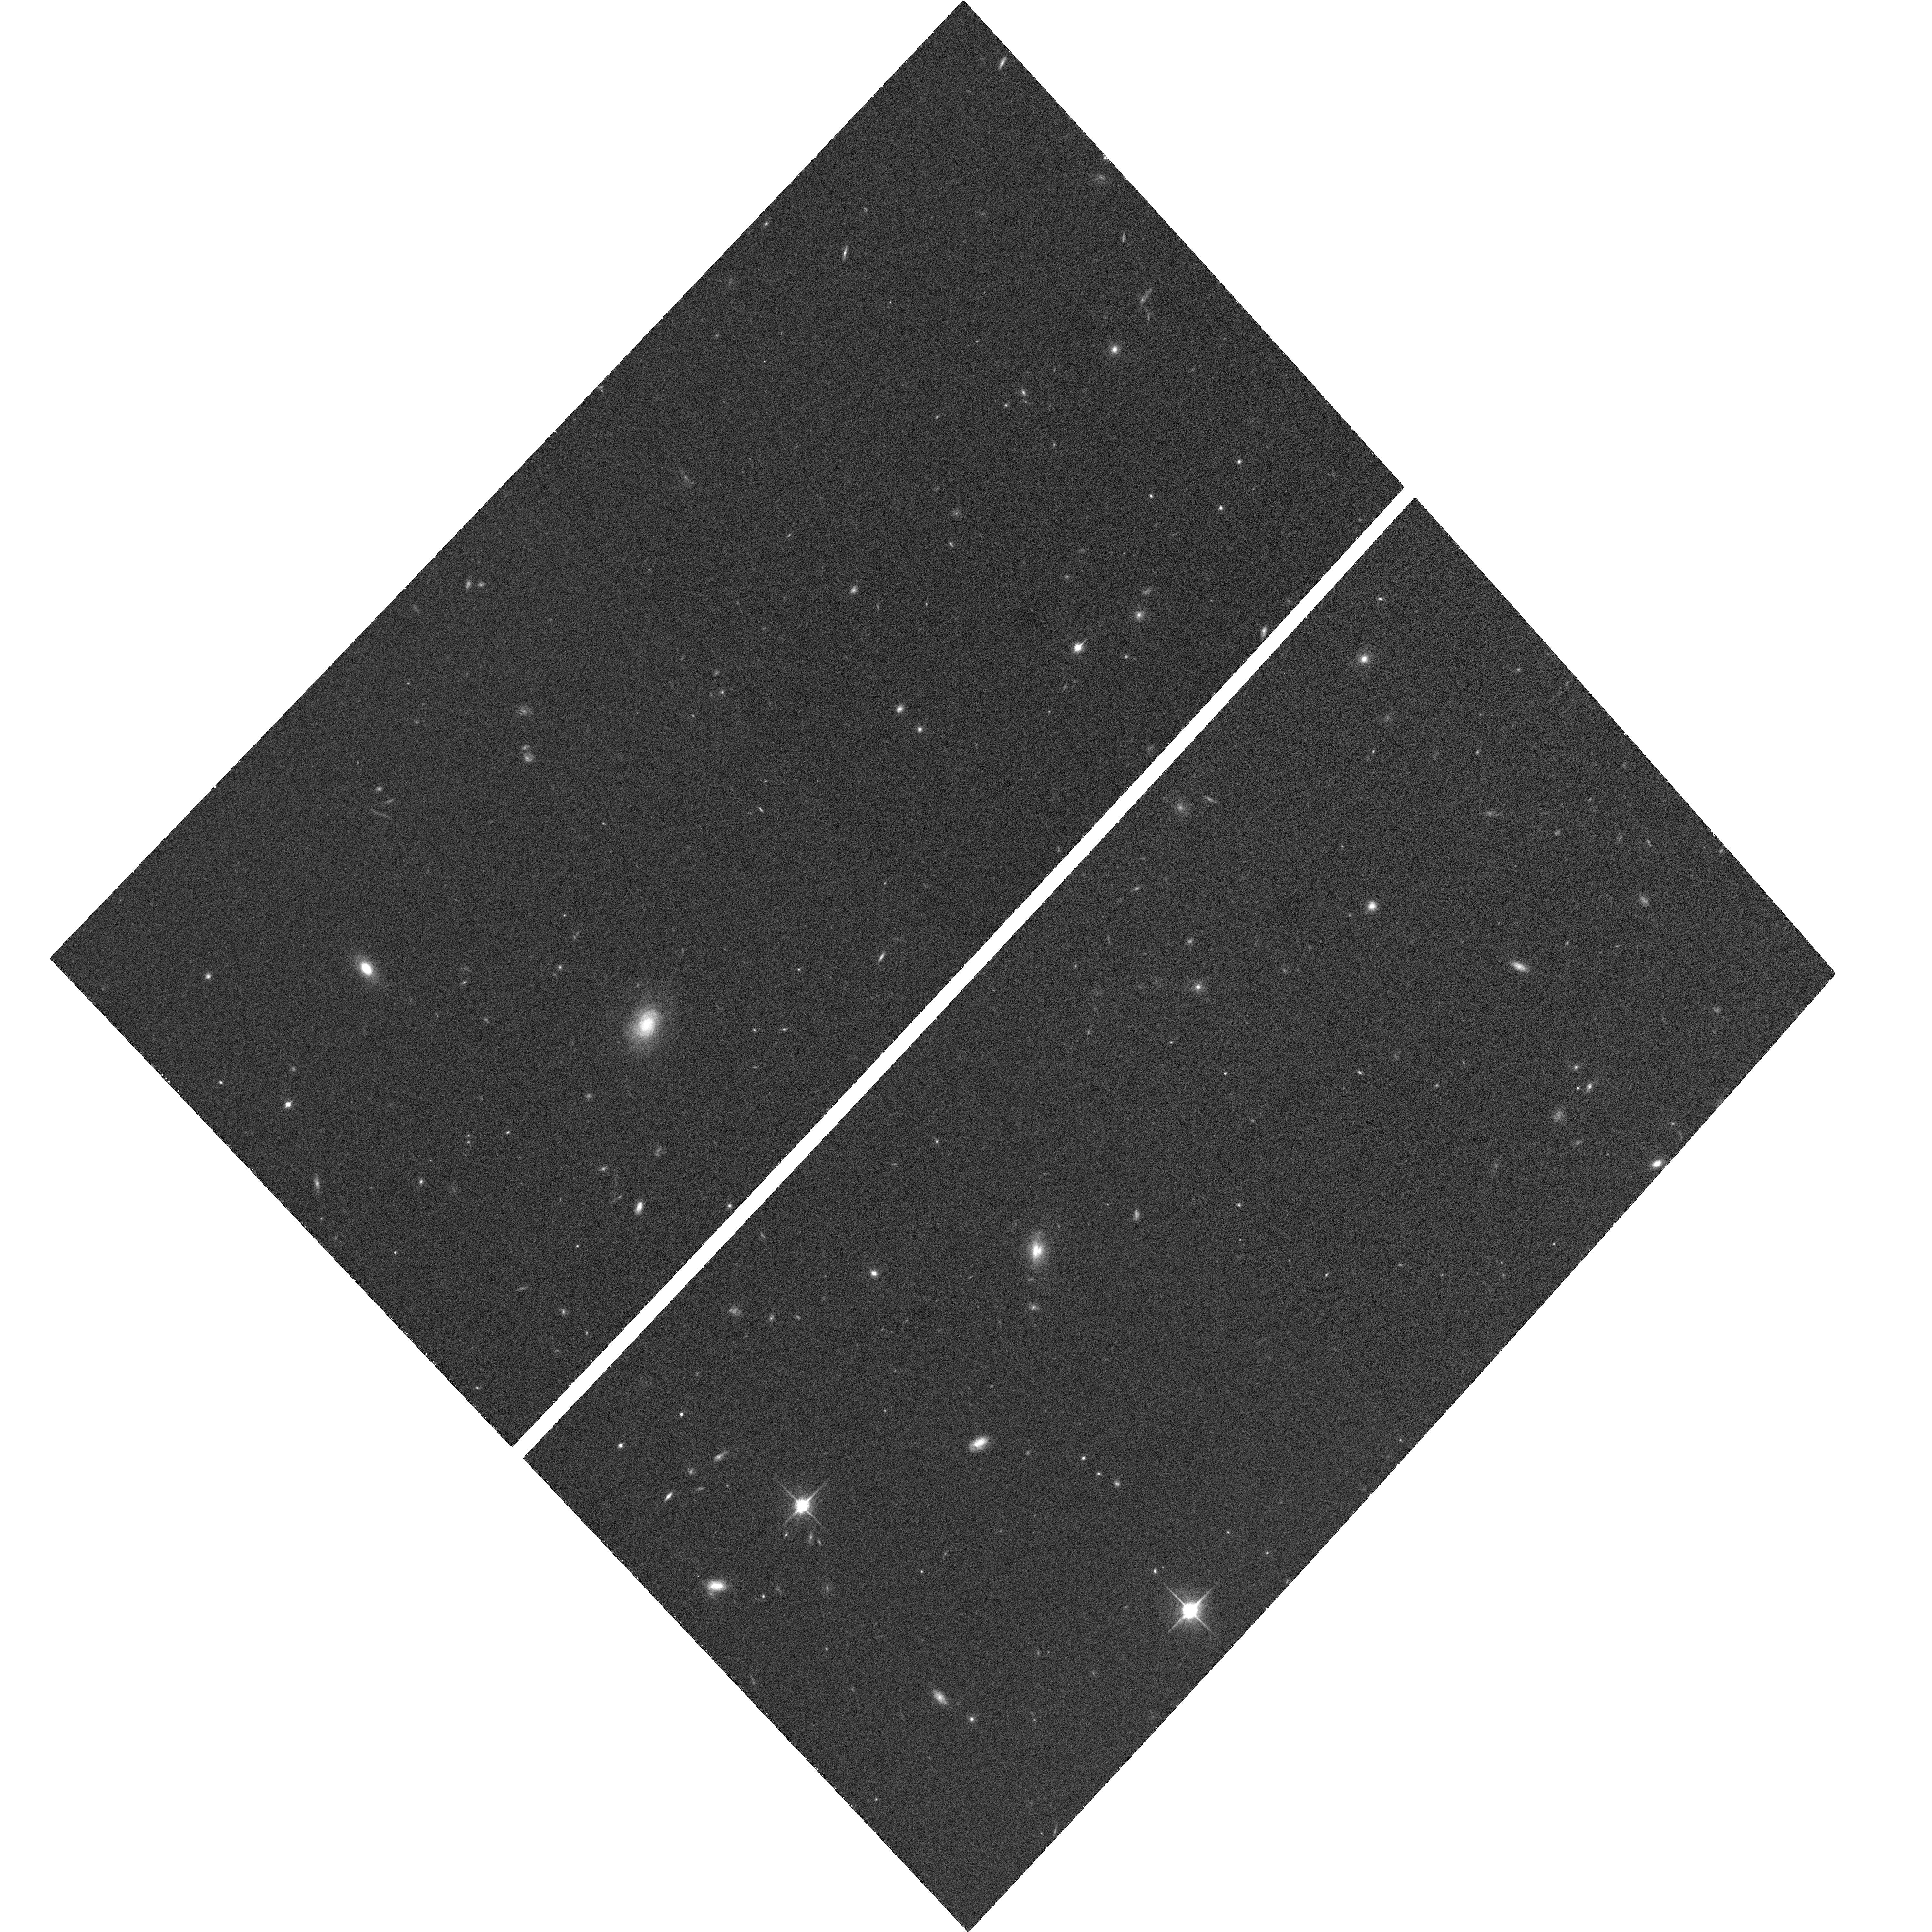
Target: HDF-NORTH-GOODS-TILE-NORM-14
Instrument: ACS/WFC
Filter: F850LP
Exposure: 26 min
Observation ID: hst_10339_de_acs_wfc_f850lp_j91wde

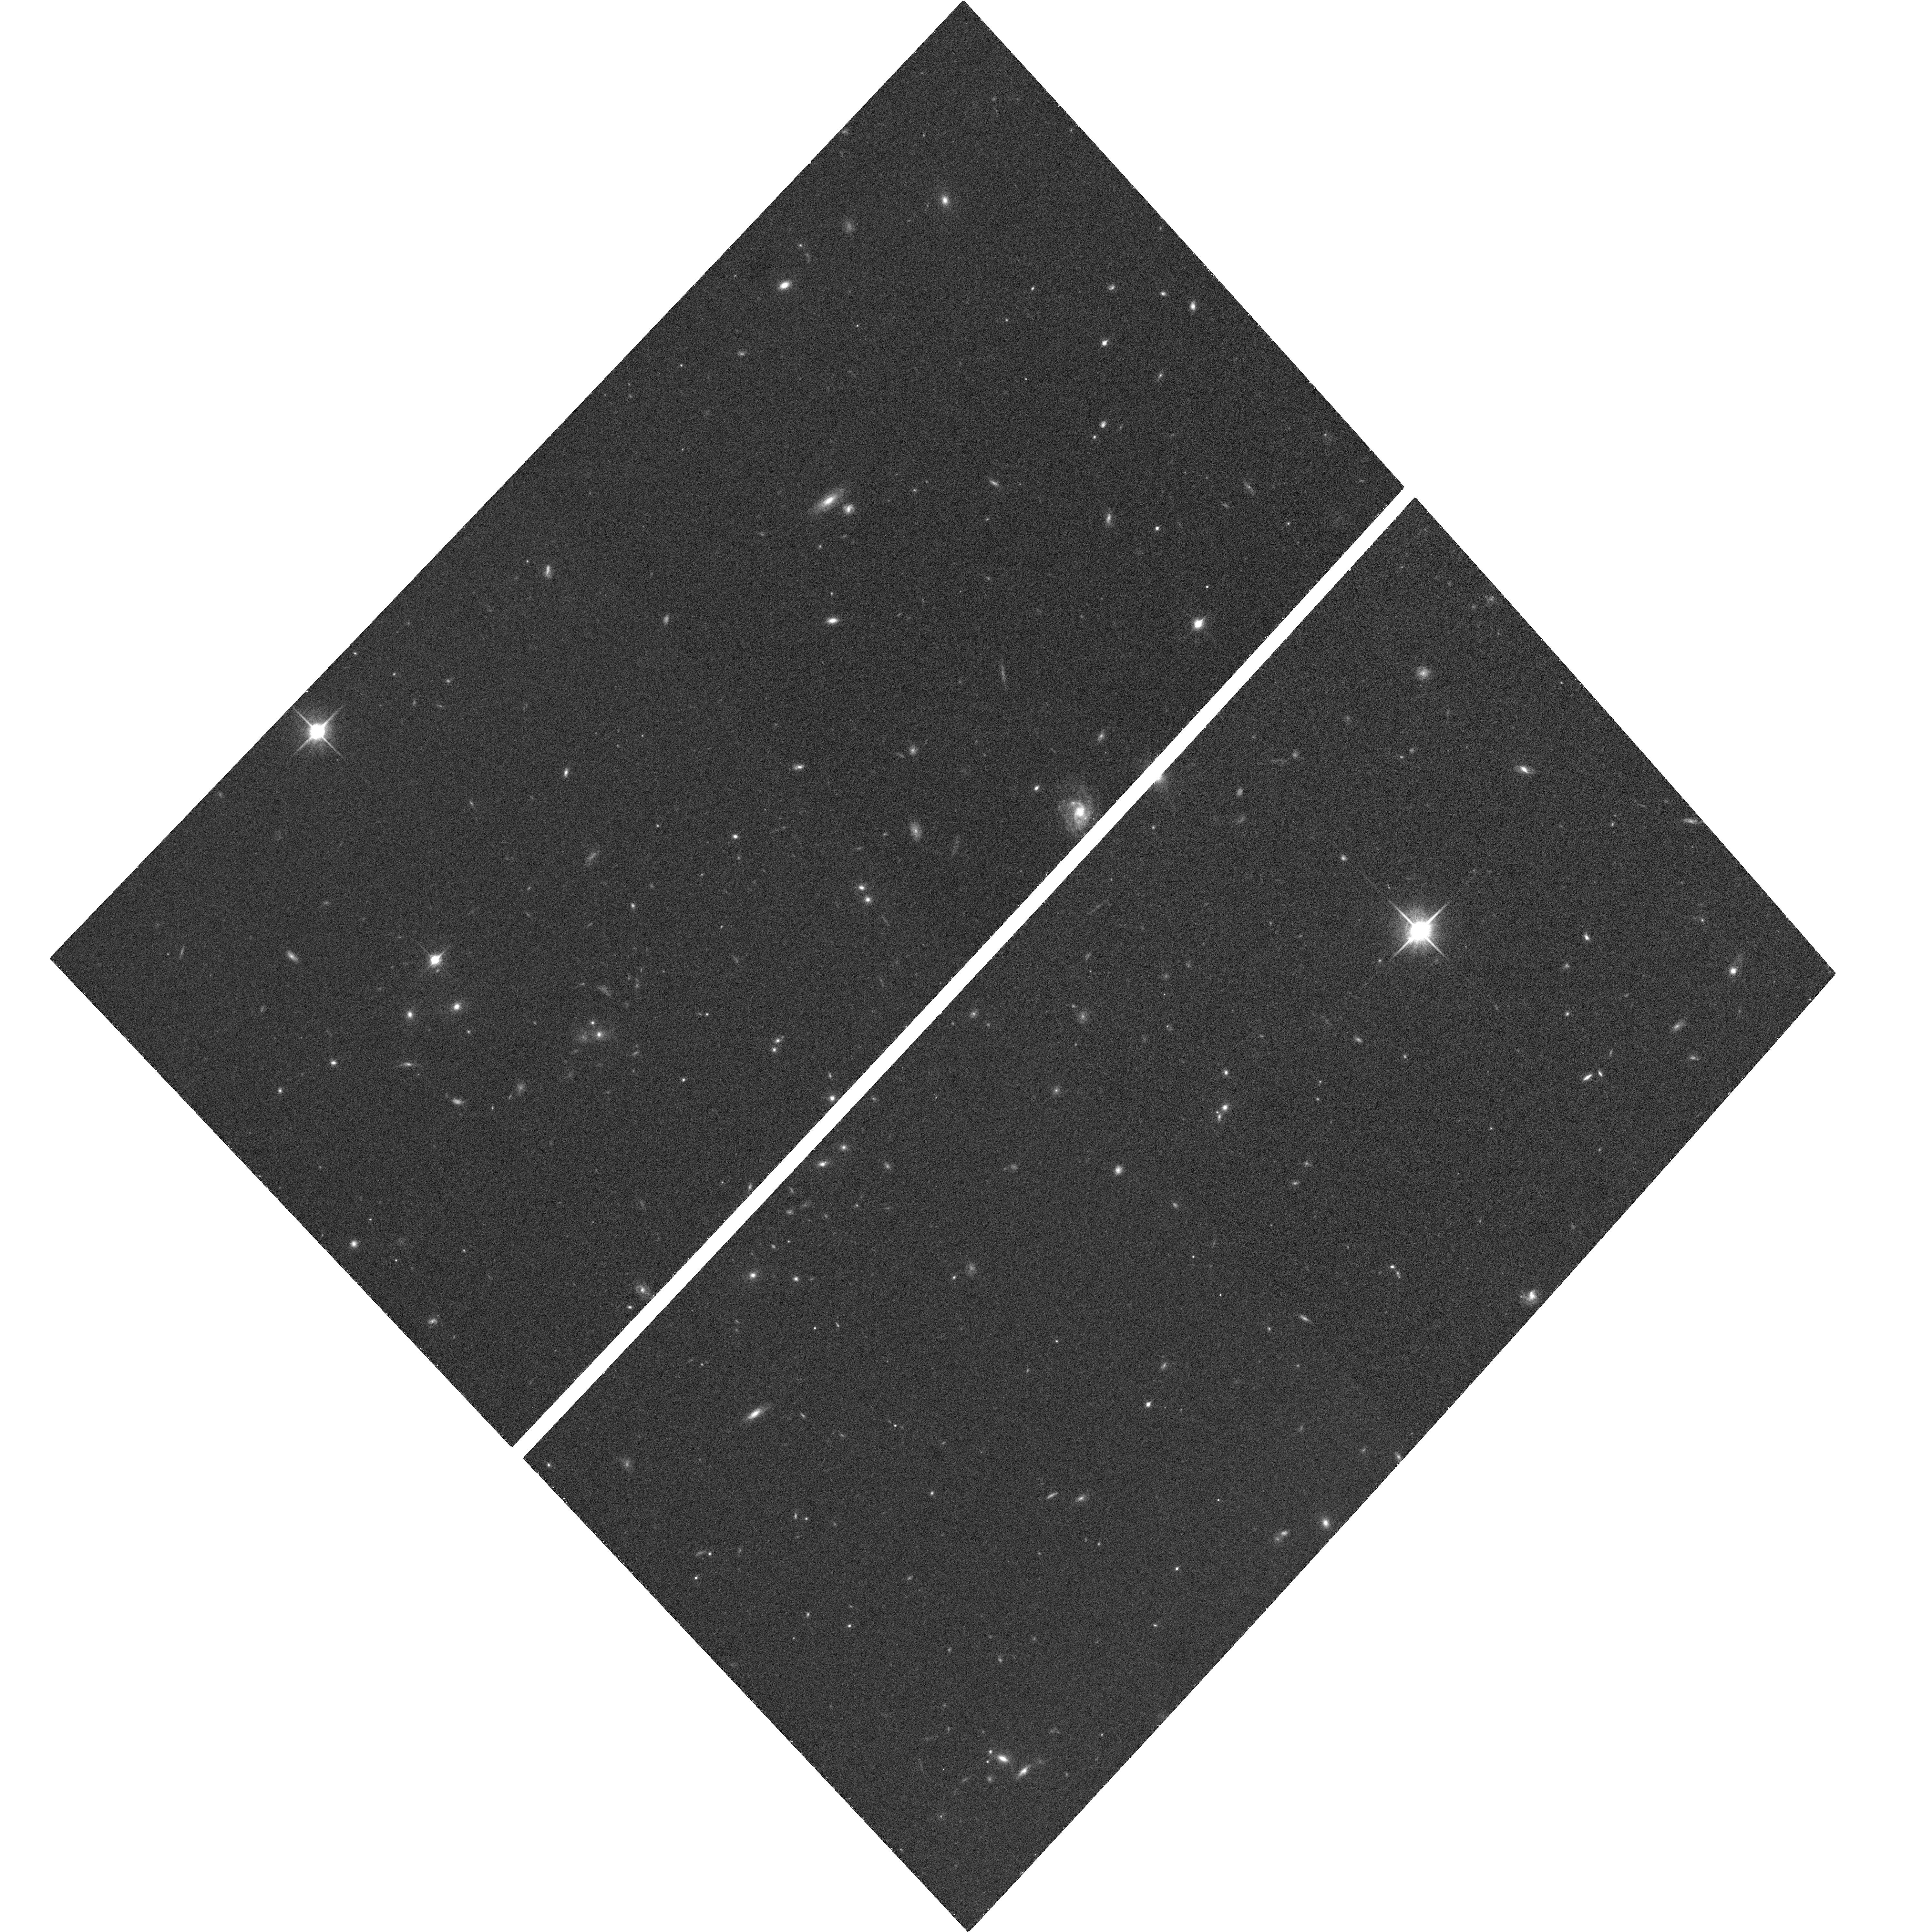
Target: HDF-NORTH-GOODS-TILE-NORM-13
Instrument: ACS/WFC
Filter: F850LP
Exposure: 26 min
Observation ID: hst_10339_dd_acs_wfc_f850lp_j91wdd

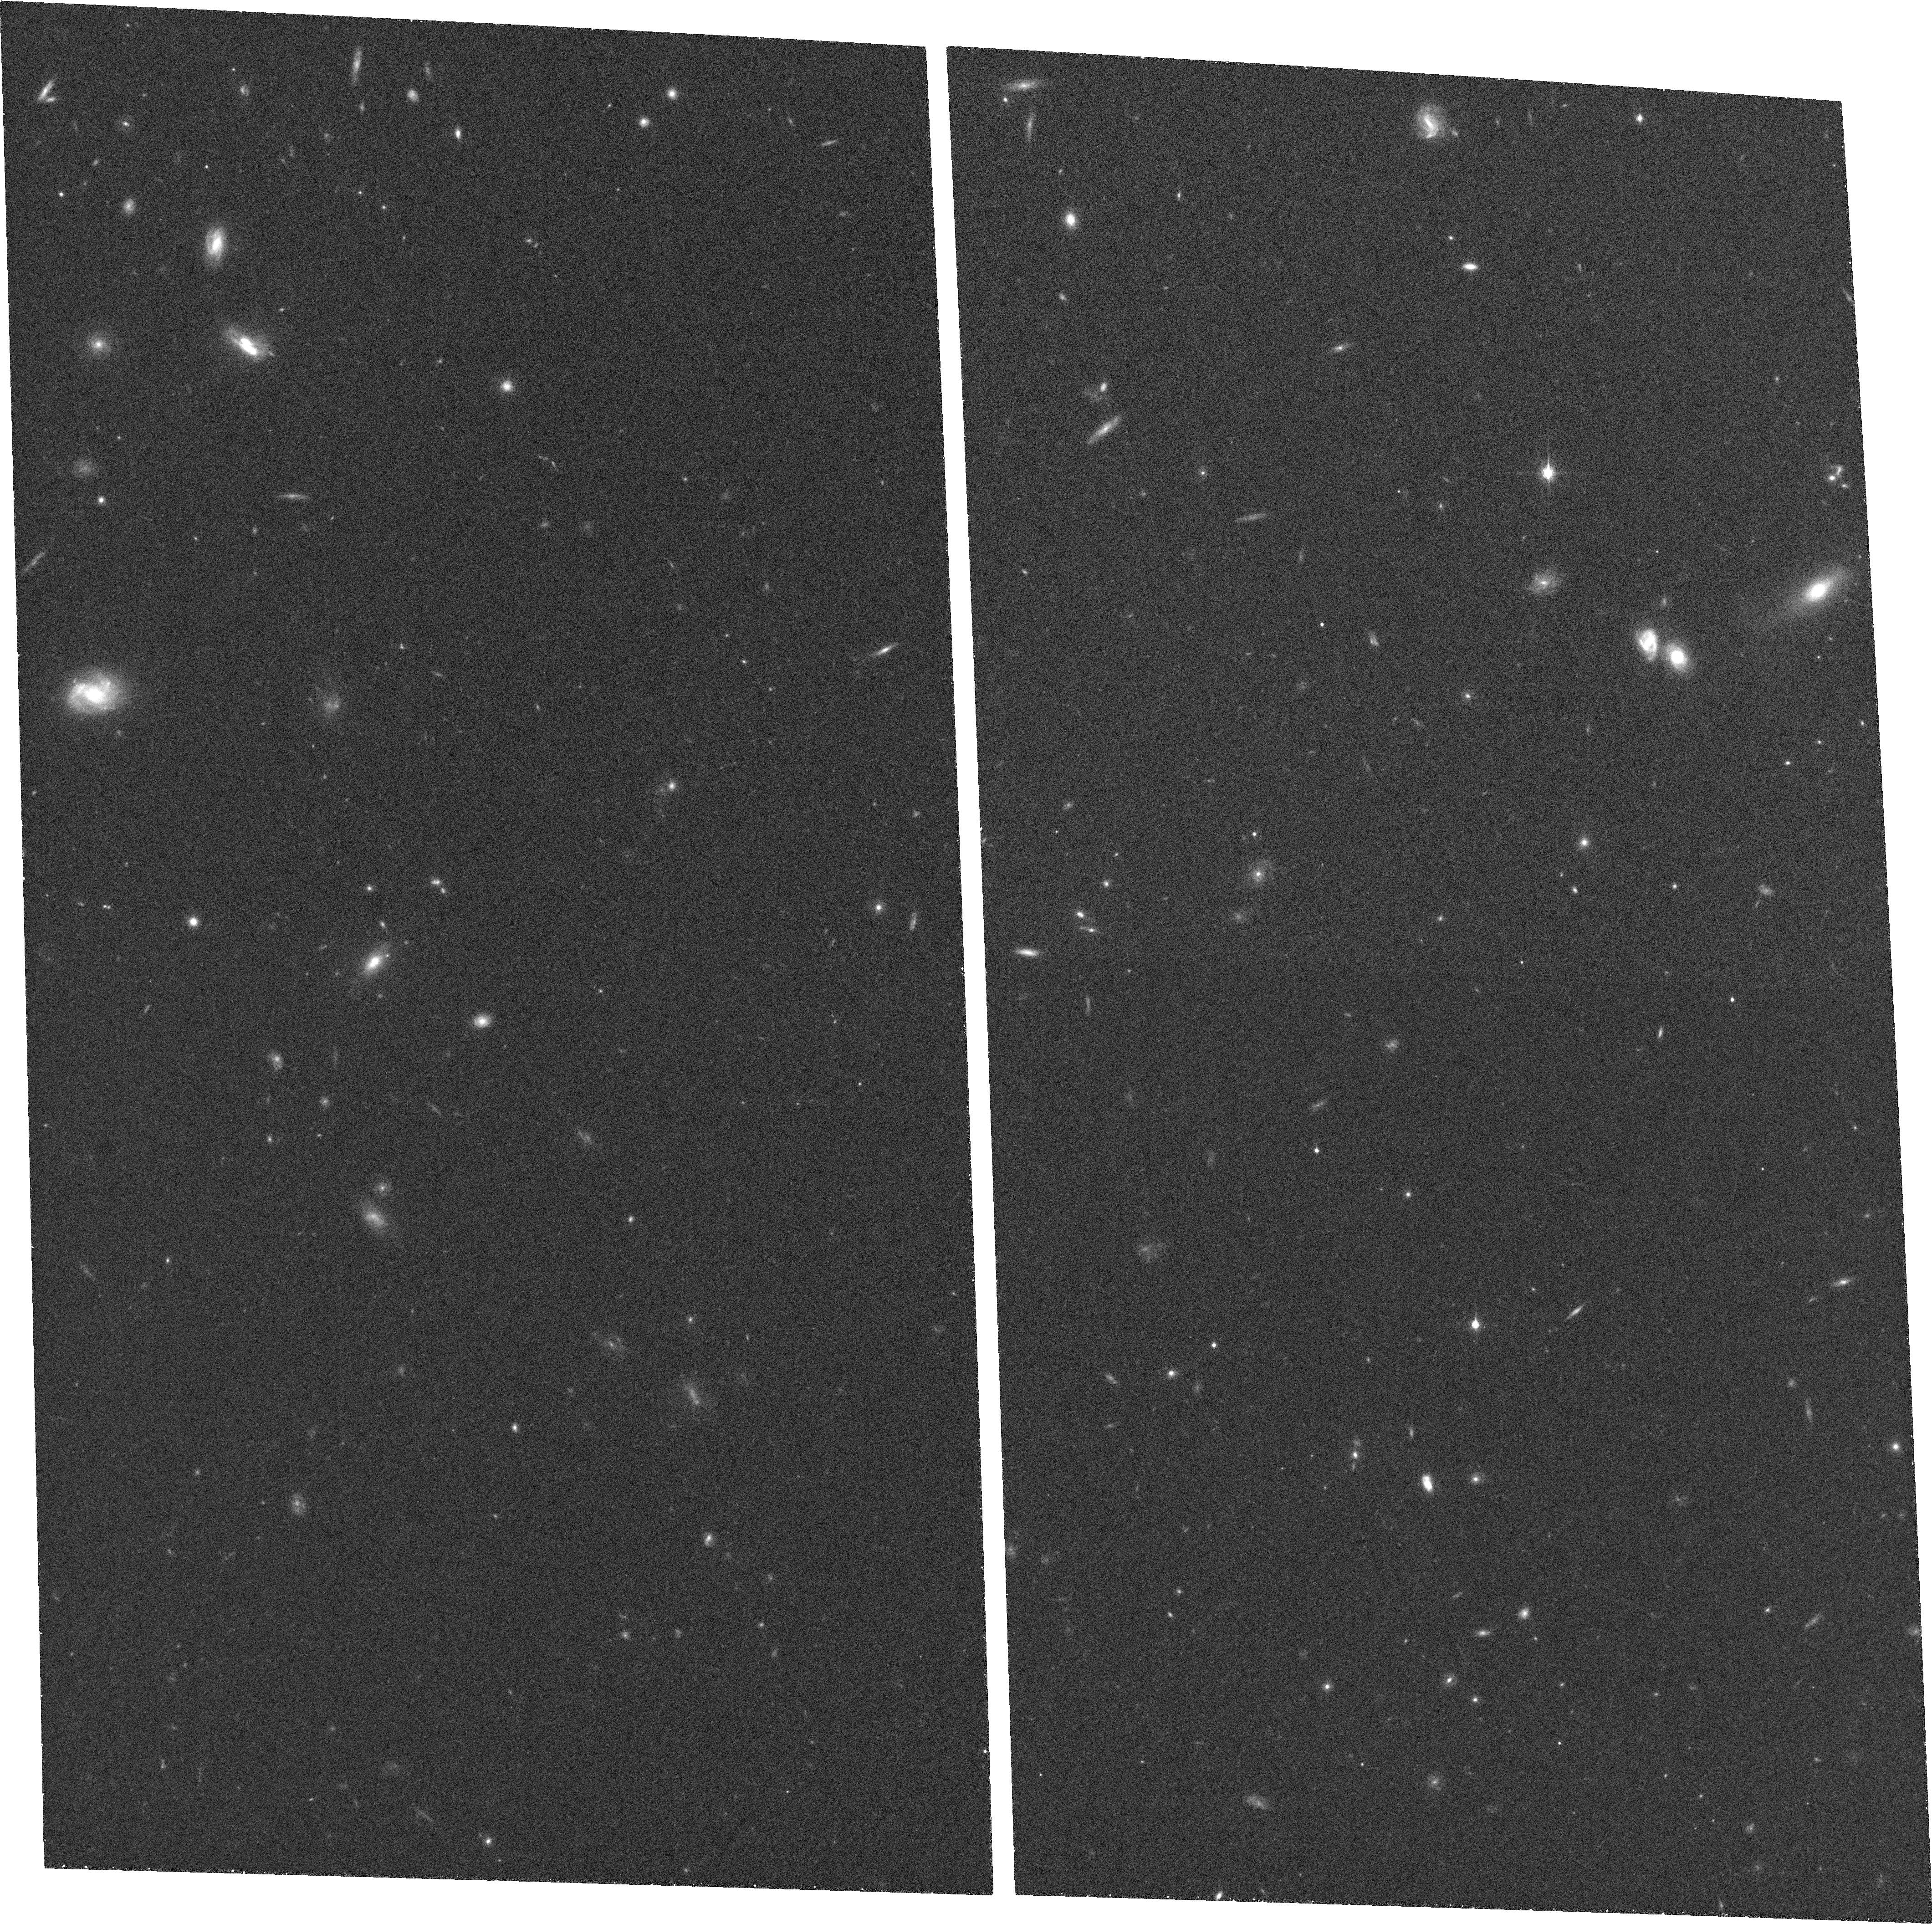
Target: HDF-NORTH-GOODS-TILE-TILT-4
Instrument: ACS/WFC
Filter: F850LP
Exposure: 25 min
Observation ID: hst_10339_c4_acs_wfc_f850lp_j91wc4

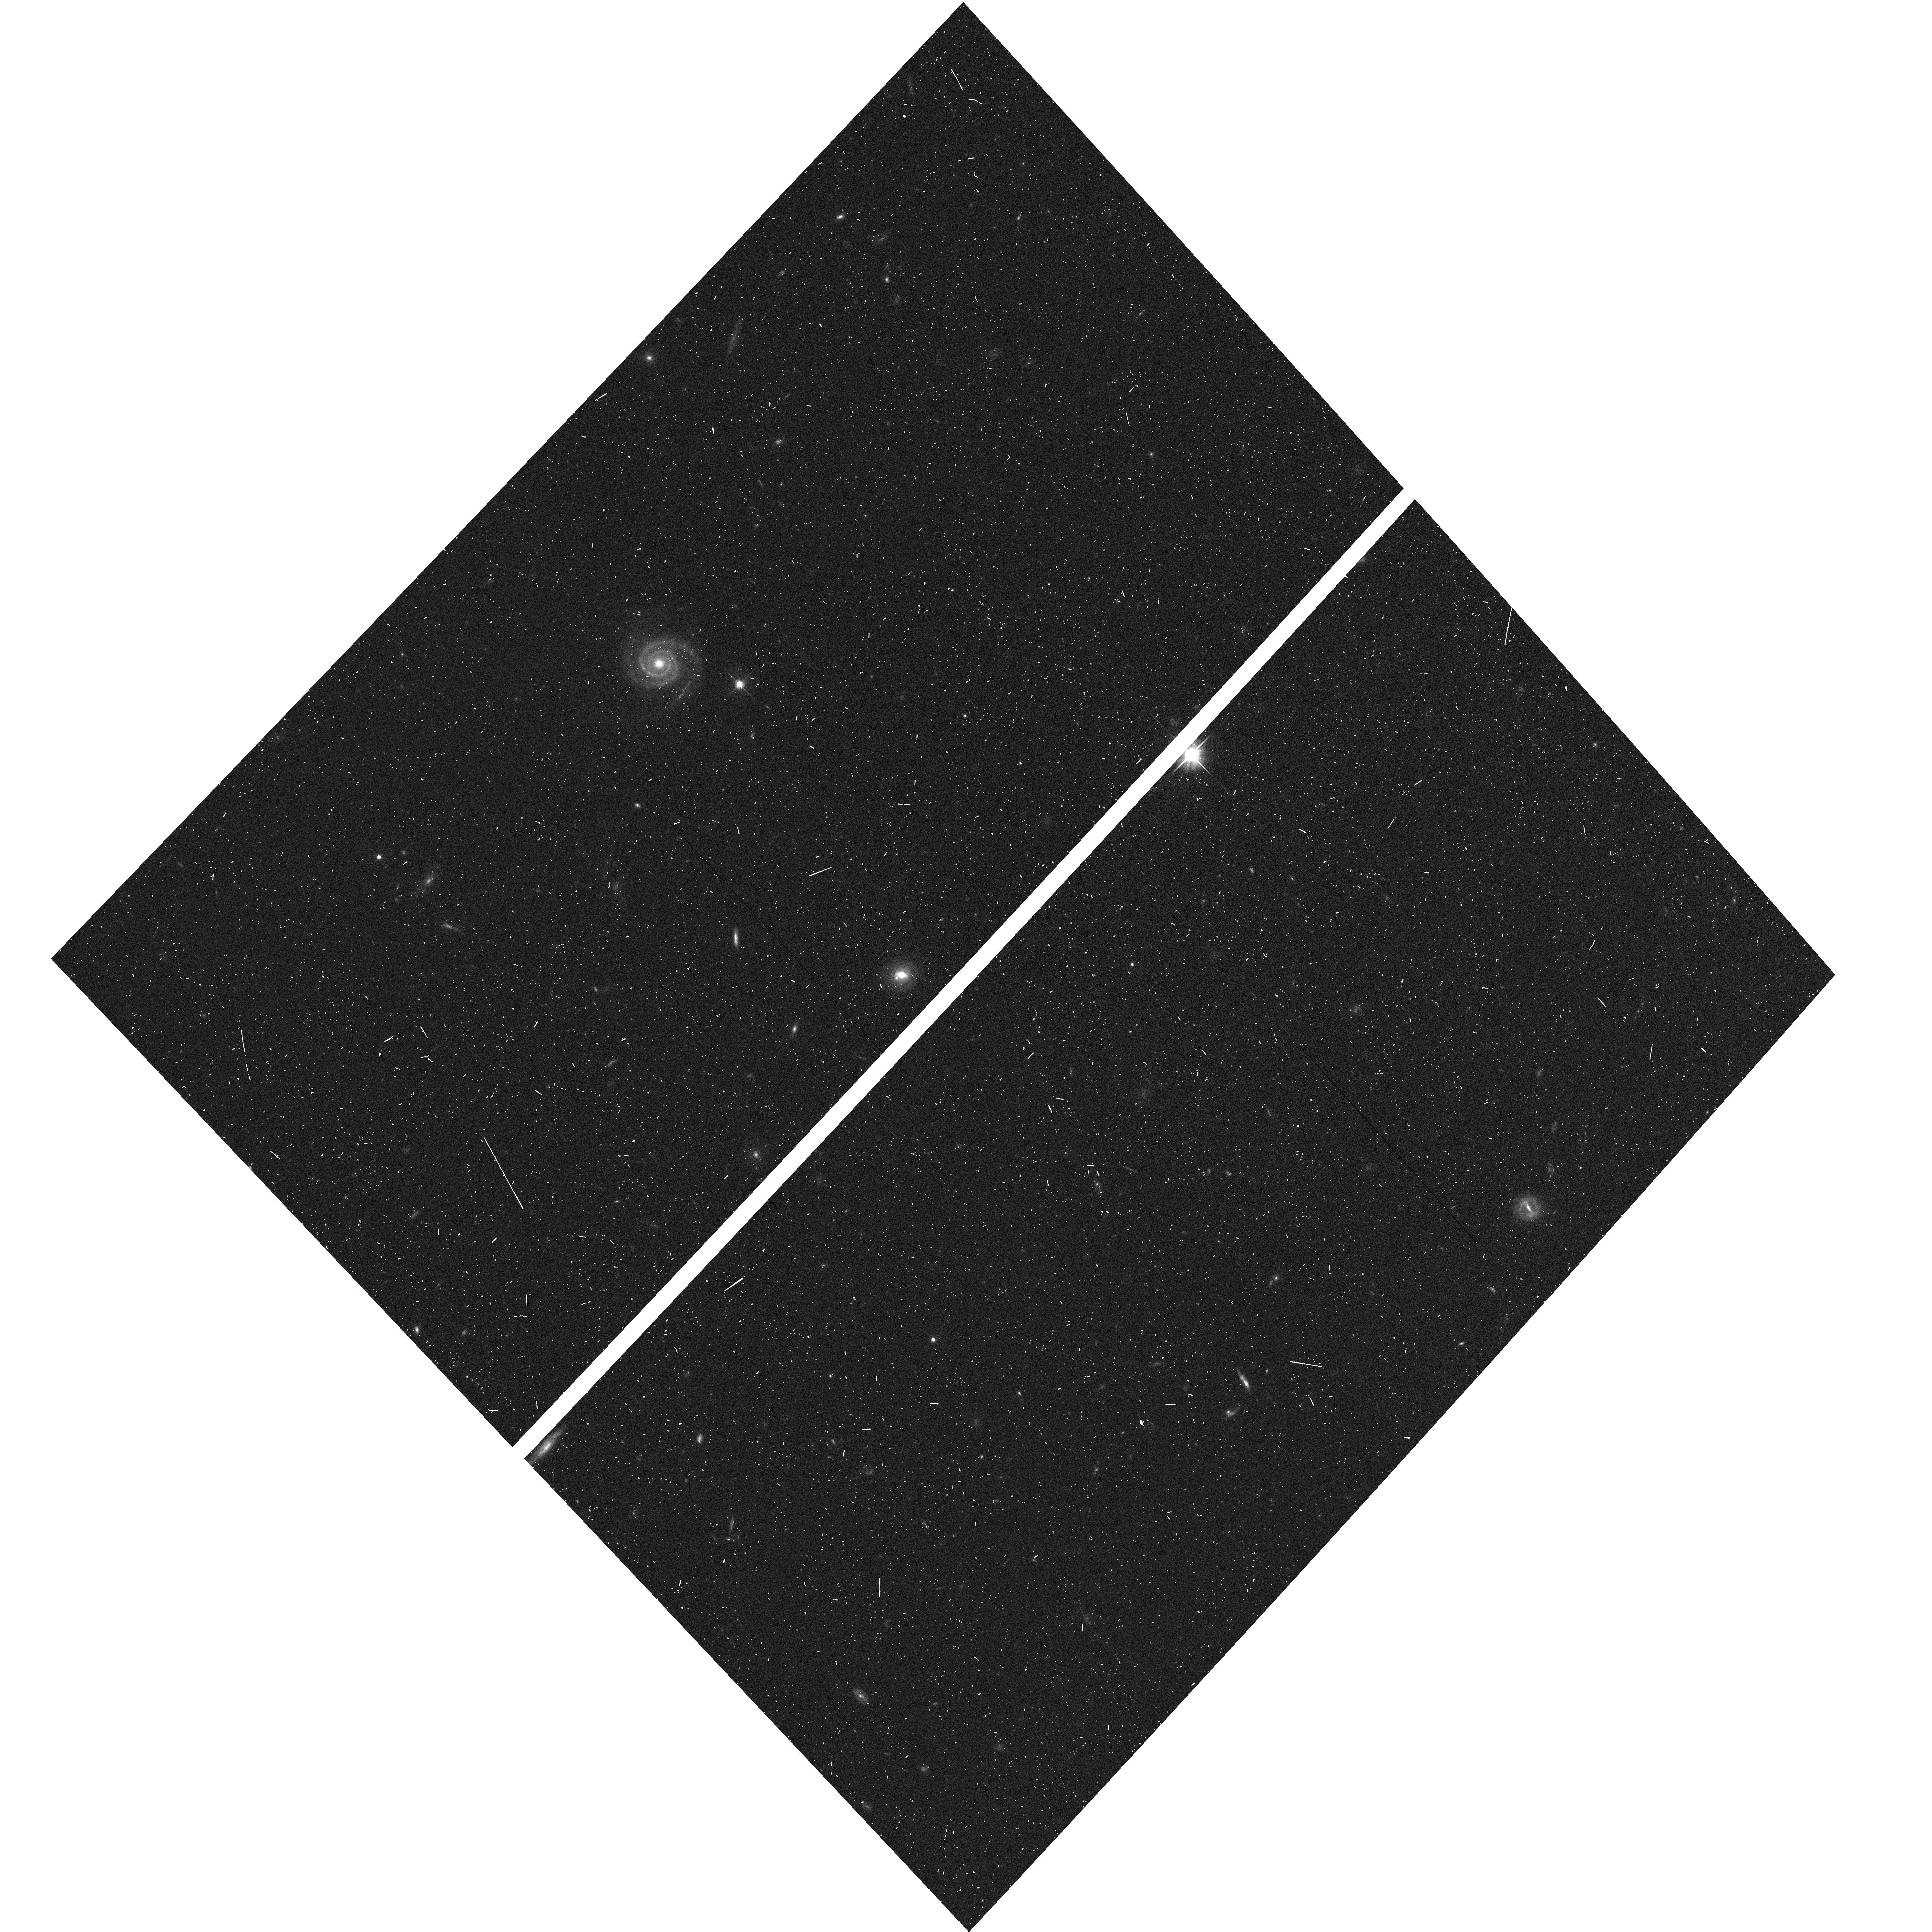
Target: HDF-NORTH-GOODS-TILE-NORM-3
Instrument: ACS/WFC
Filter: F606W
Exposure: 4 min
Observation ID: hst_10339_d3_acs_wfc_f606w_j91wd3

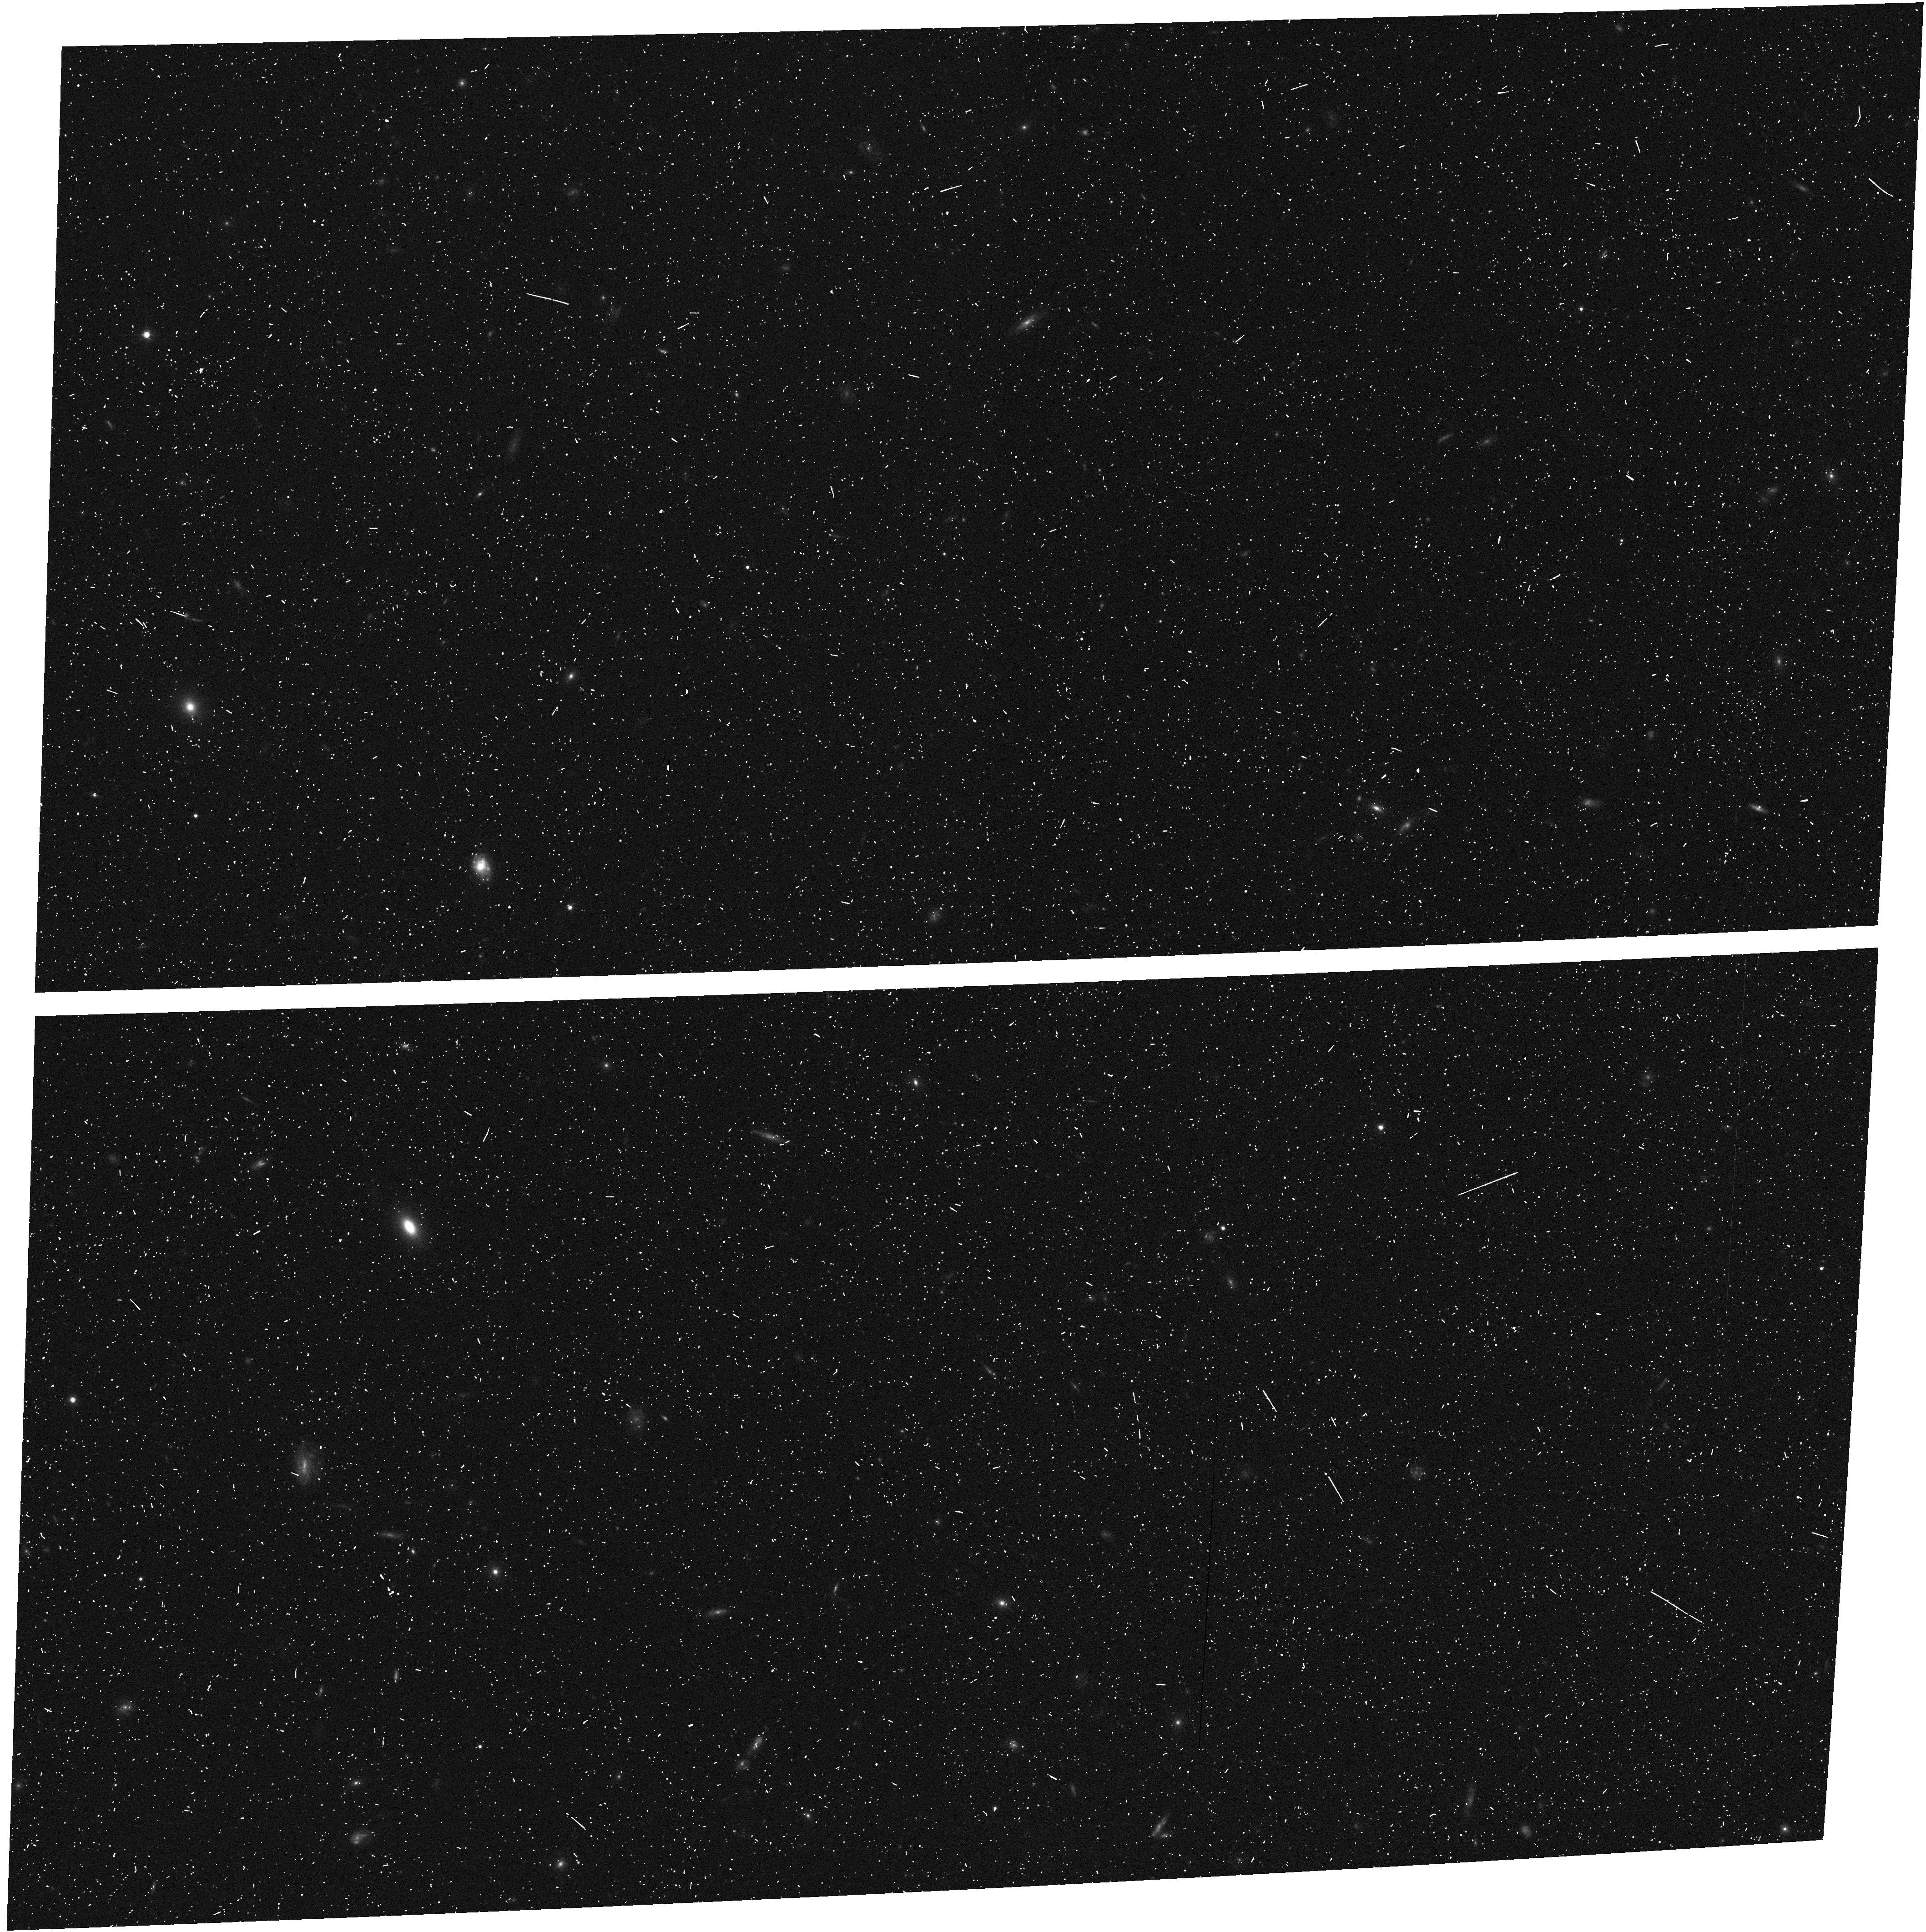
Target: HDF-NORTH-GOODS-TILE-TILT-8
Instrument: ACS/WFC
Filter: F775W
Exposure: 7 min
Observation ID: hst_10339_e8_acs_wfc_f775w_j91we8

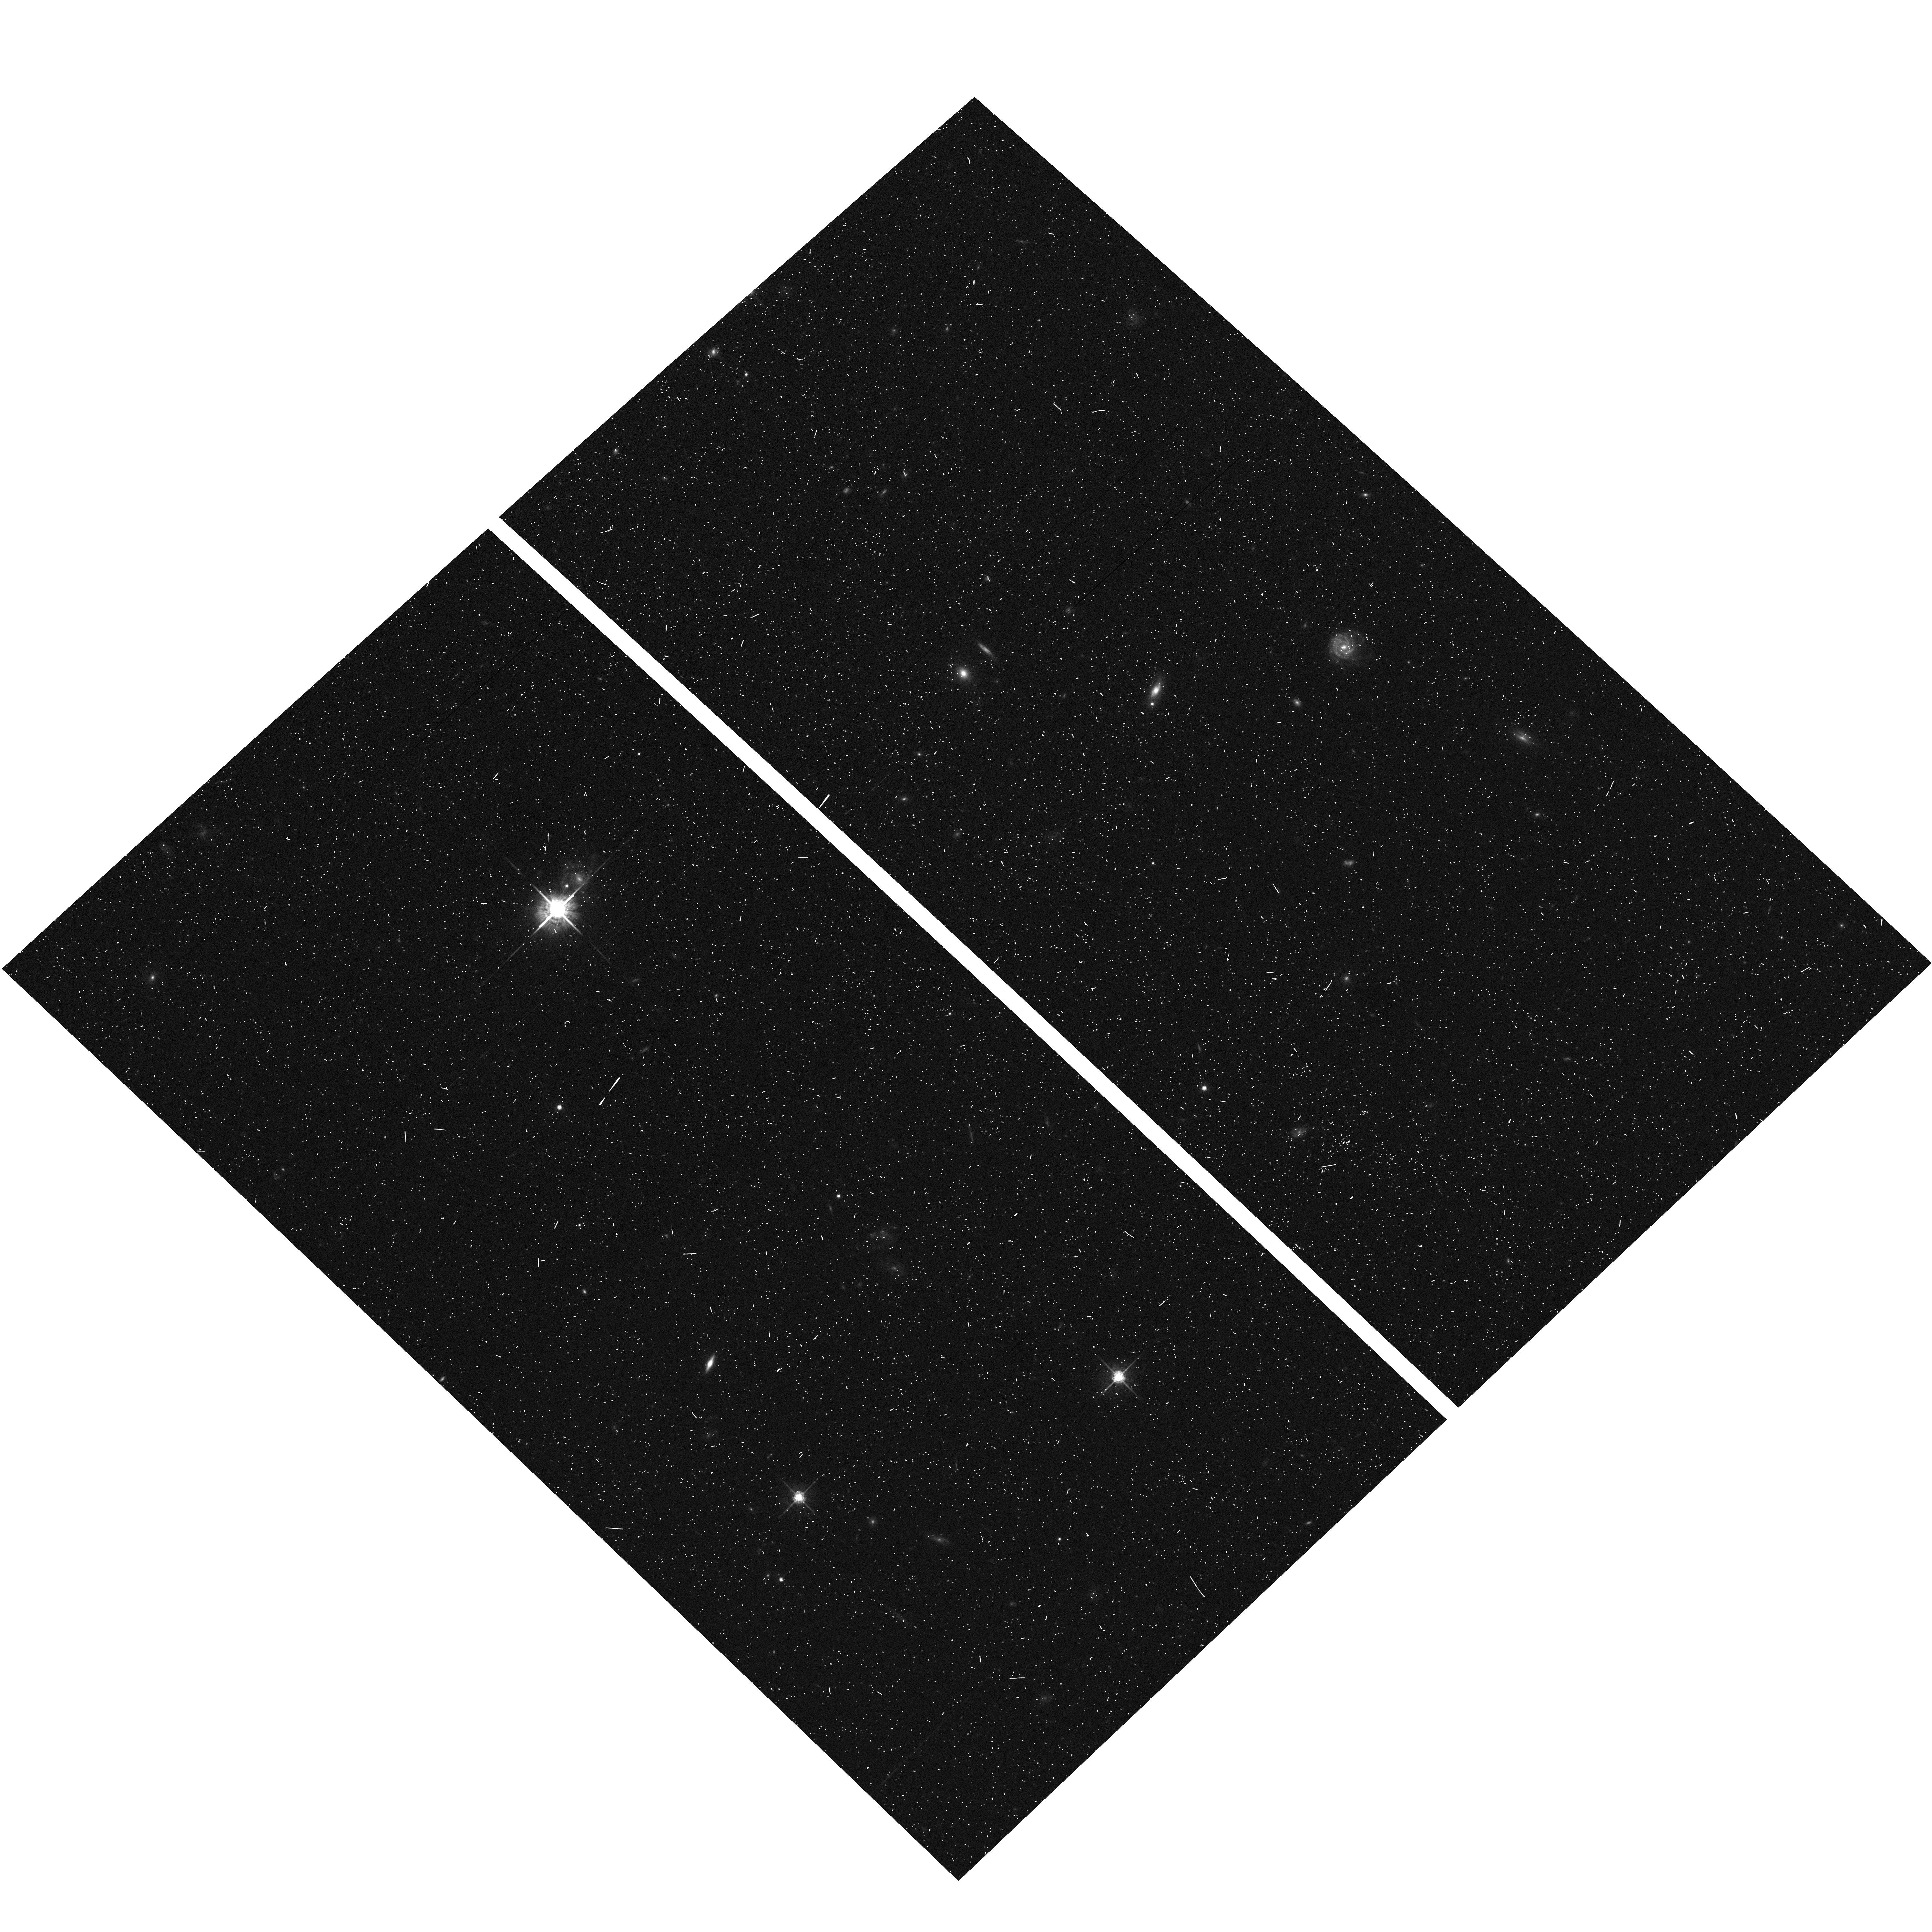
Target: HDF-NORTH-GOODS-TILE-NORM-10
Instrument: ACS/WFC
Filter: F775W
Exposure: 7 min
Observation ID: hst_10339_ba_acs_wfc_f775w_j91wba

PANS (PI: Riess, Adam)

Type Ia supernovae (SNe Ia) provide the only direct evidence for an accelerating universe, an extraordinary result that needs the most rigorous test. The case for cosmic acceleration rests on the observation that SNe Ia at z = 0.5 are about 0.25 mag fainter than they would be in a universe without acceleration. A powerful and straightforward way to assess the reliability of the SN Ia measurement and the conceptual framework of its interpretation is to look for cosmic deceleration at z > 1. This would be a clear signature of a mixed dark-matter and dark-energy universe. Systematic errors in the SNe Ia result attributed to grey dust or cosmic evolution of the SN Ia peak luminosity would not show this change of sign. We have obtained a toehold on this putative ``epoch of deceleration'' with SN 1997ff at z = 1.7, and 3 more at z > 1 from our Cycle 11 program, all found and followed by HST. However, this is too important a test to rest on just a few objects, anyone of which could be subject to a lensed line-of-sight or misidentification. Here we propose to extend our measurement with observations of twelve SNe Ia in the range 1.0 < z < 1.5 or 6 such SNe Ia and 1 ultradistant SN Ia at z = 2, that will be discovered as a byproduct from proposed Treasury and DD programs. These objects will provide a much firmer foundation for a conclusion that touches on important questions of fundamental physics.